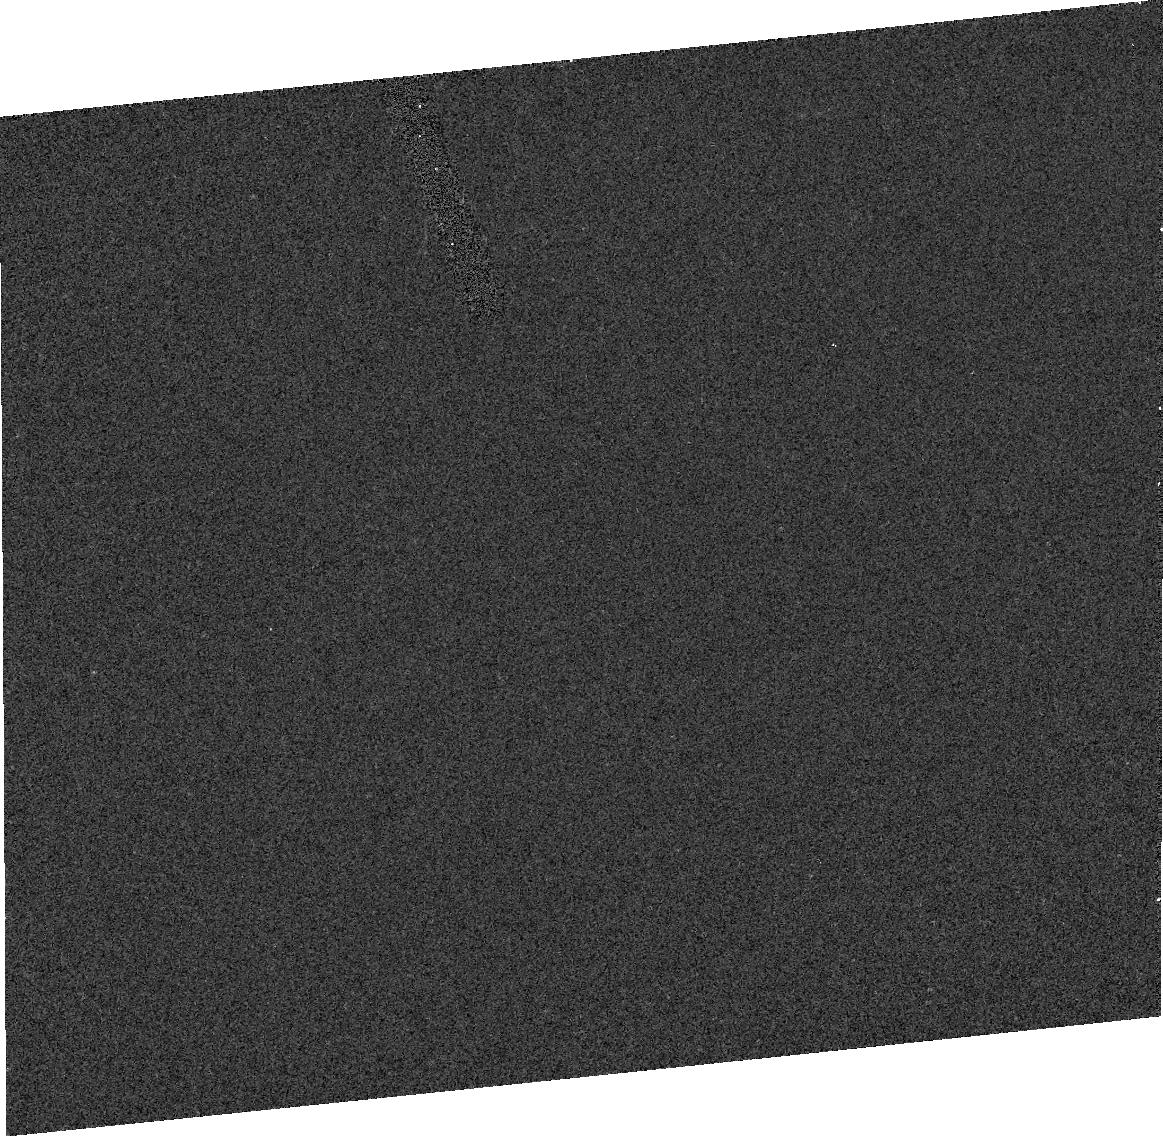
Target: HALE-BOPP
Instrument: ACS/HRC
Filter: F330W
Exposure: 3 min
Observation ID: j8ed01020

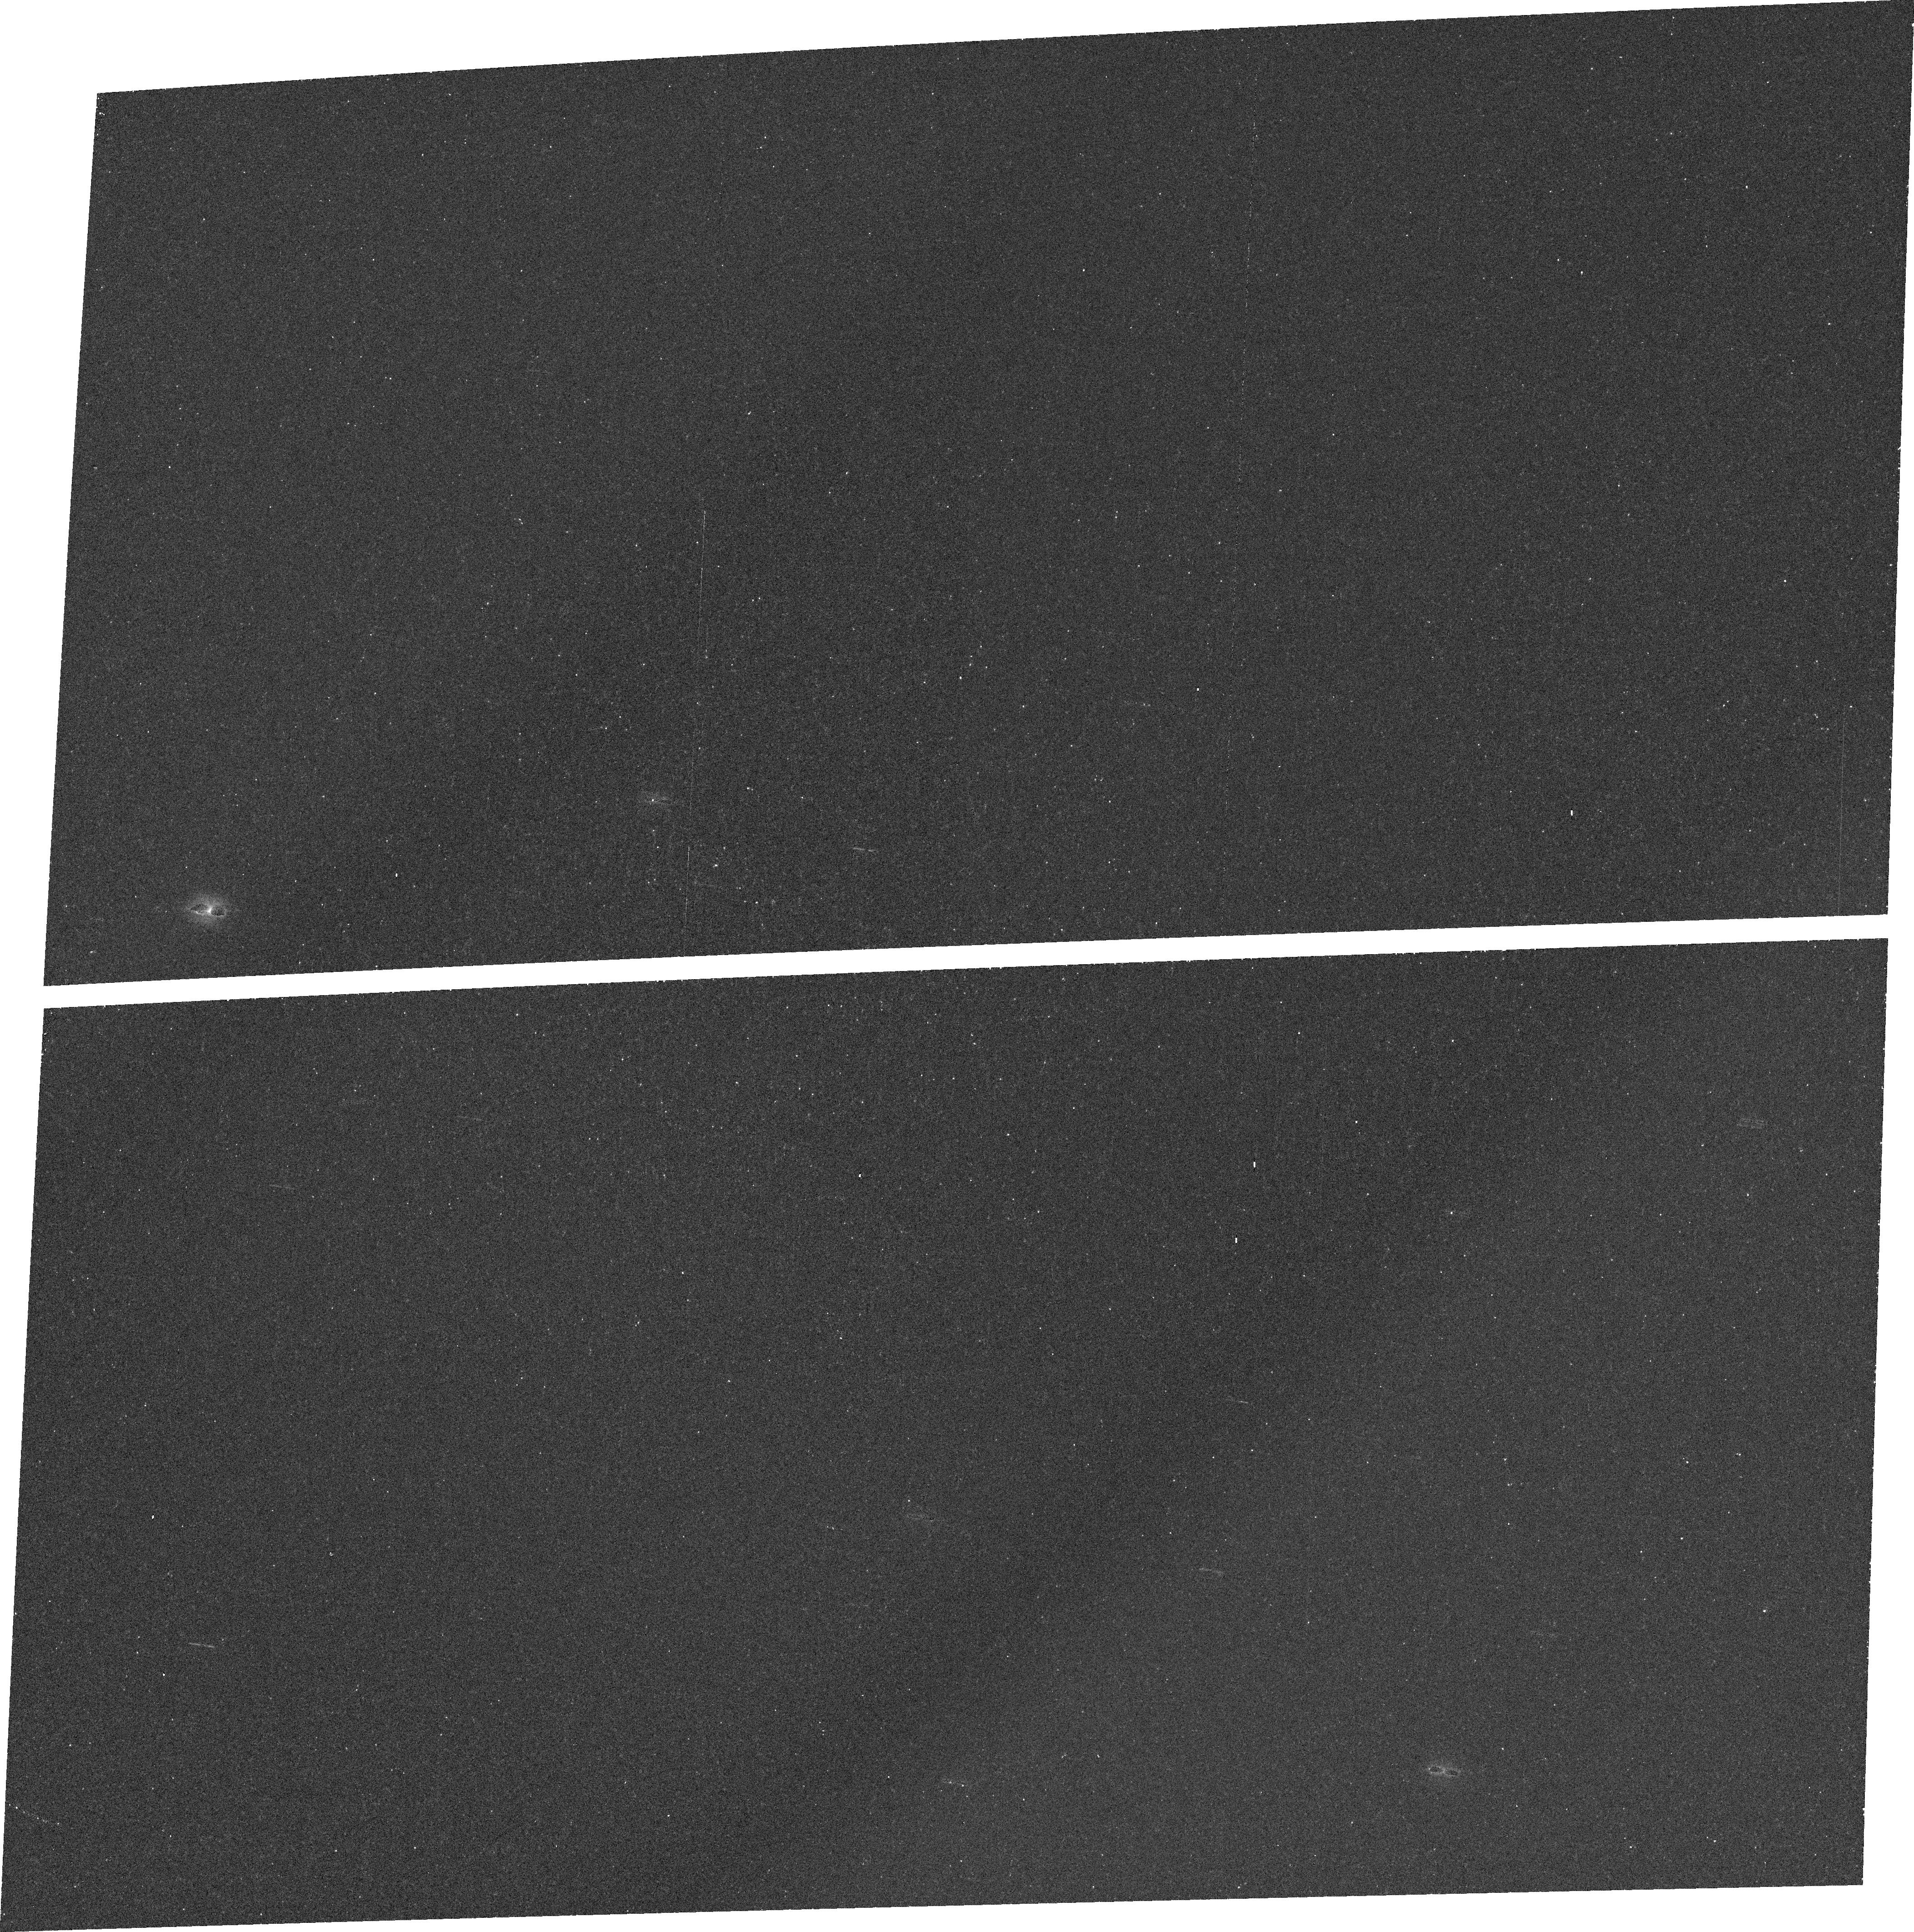
Target: HALE-BOPP
Instrument: ACS/WFC
Filter: FR388N
Exposure: 15 min
Observation ID: j8eda2010

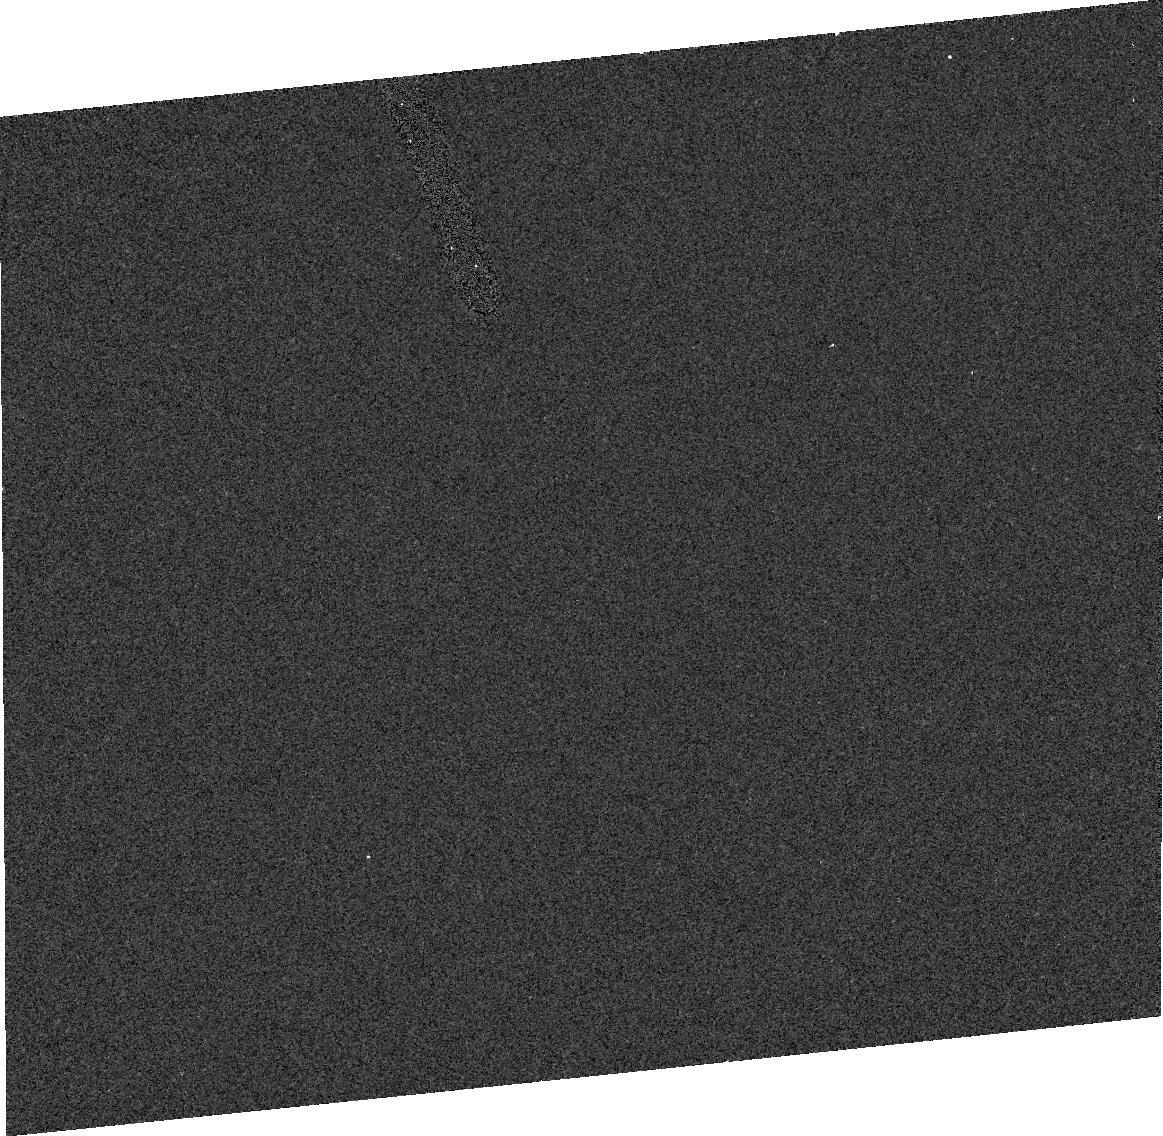
Target: HALE-BOPP
Instrument: ACS/HRC
Filter: F330W
Exposure: 3 min
Observation ID: j8ed02020

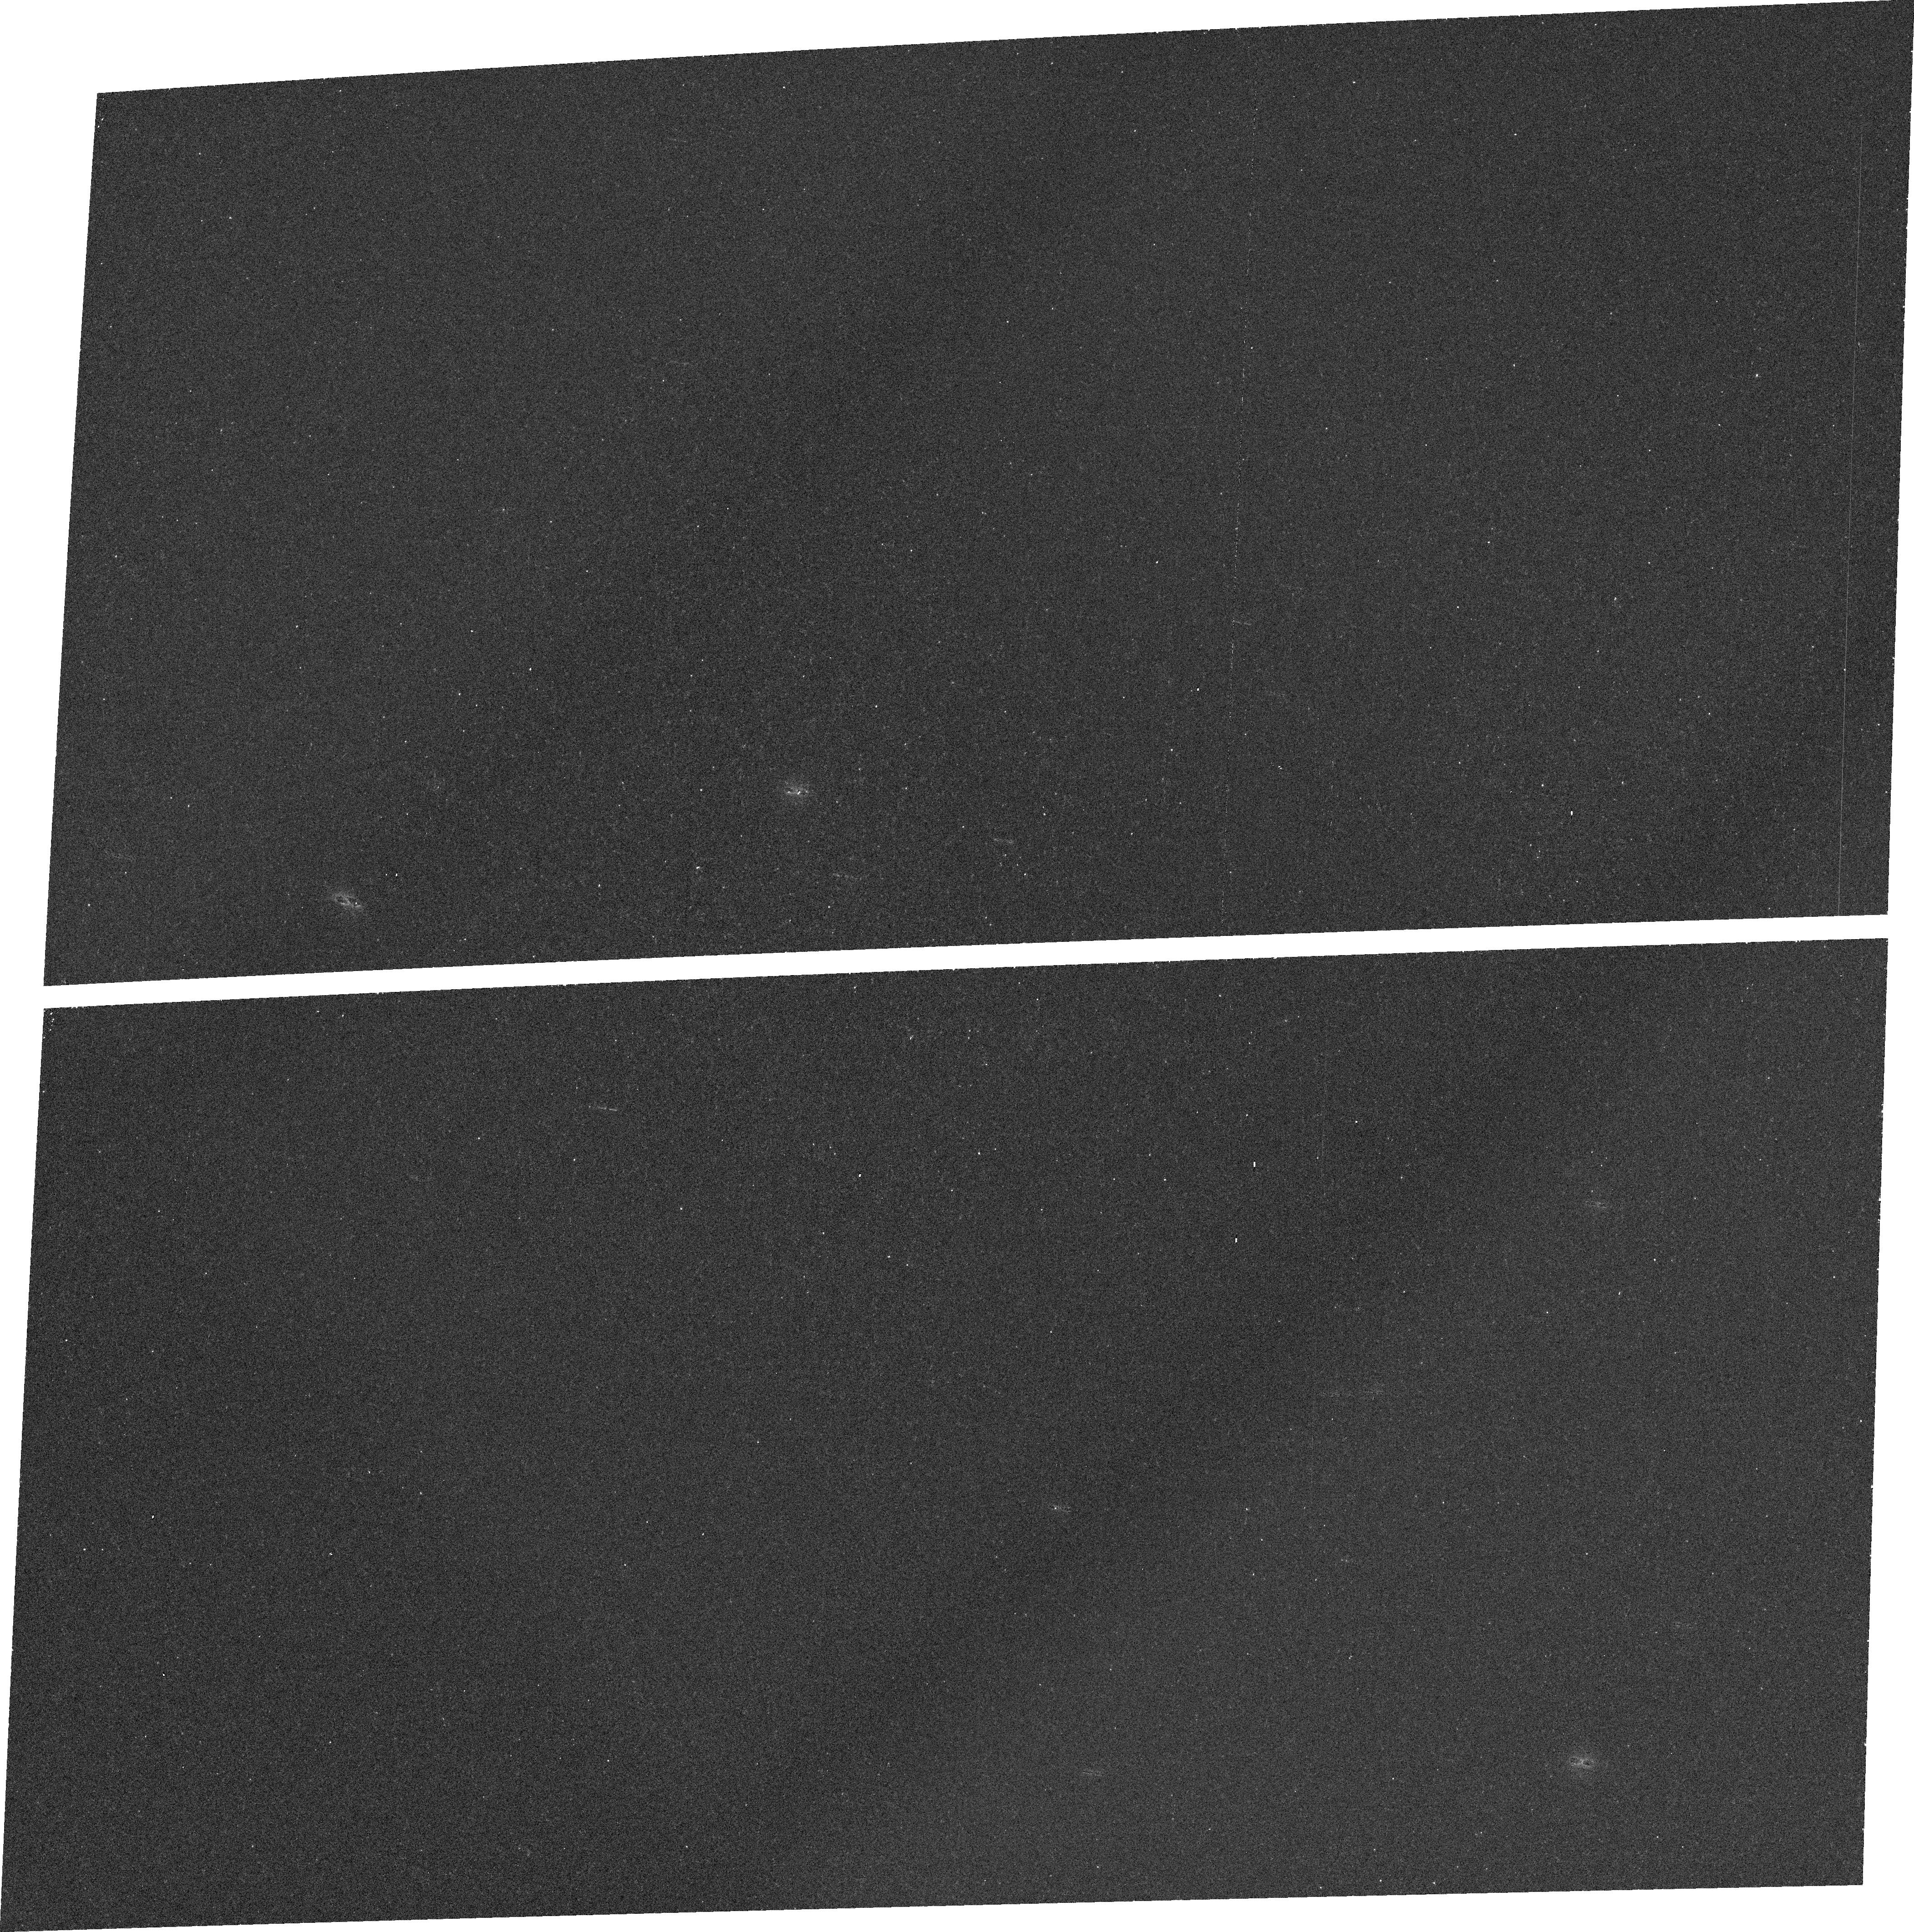
Target: HALE-BOPP
Instrument: ACS/WFC
Filter: FR388N
Exposure: 12 min
Observation ID: j8eda1010

Comet Hale-Bopp at large heliocentric distance (PI: Ford, Holland)

The objective is to determine the size, shape, and possible presence of a small, possibly bound, companion. The latter has been reported by Marchis et al. using the ADONIS adaptive optics system on the ESO 3.6 meter telescope. They claim separations of the two components of 0.23'' (November 1997) and 0.36'' (January 1998) when the comet was 3.3 and 4.1 AU from the Sun. Such a companion is not evident in any STIS images recorded by Weaver et al., but these were single snapshots in time and the companion may have been occulted. The discovery of a bound companion, and the subsequent determination of its orbital period, would provide the first determination of a cometary mass and the density of a cometary nucleus. At large heliocentric distances there will still be residual dust coma so the highest possible spatial resolution (HRC near 300 nm) is needed to model the coma and photometrically isolate the nucleus. The near infrared is best suited for evaluation of the spatial distribution of the dust coma. With proper choice of filter it is also possible to search for a gas coma (CN at 388 nm). Ideally the comet should be imaged over a complete 11.3 hour rotation period, but a half period would be sufficient to obtain an idea of the shape of the reflecting body. Hale-Bopp is visible throughout 2002. During the period 1 March 2002 to 28 February 2003 the heliocentric distance increases from 15.2 to 17.3 AU. The expected nucleus magnitude (visible) is 16.5-17.0